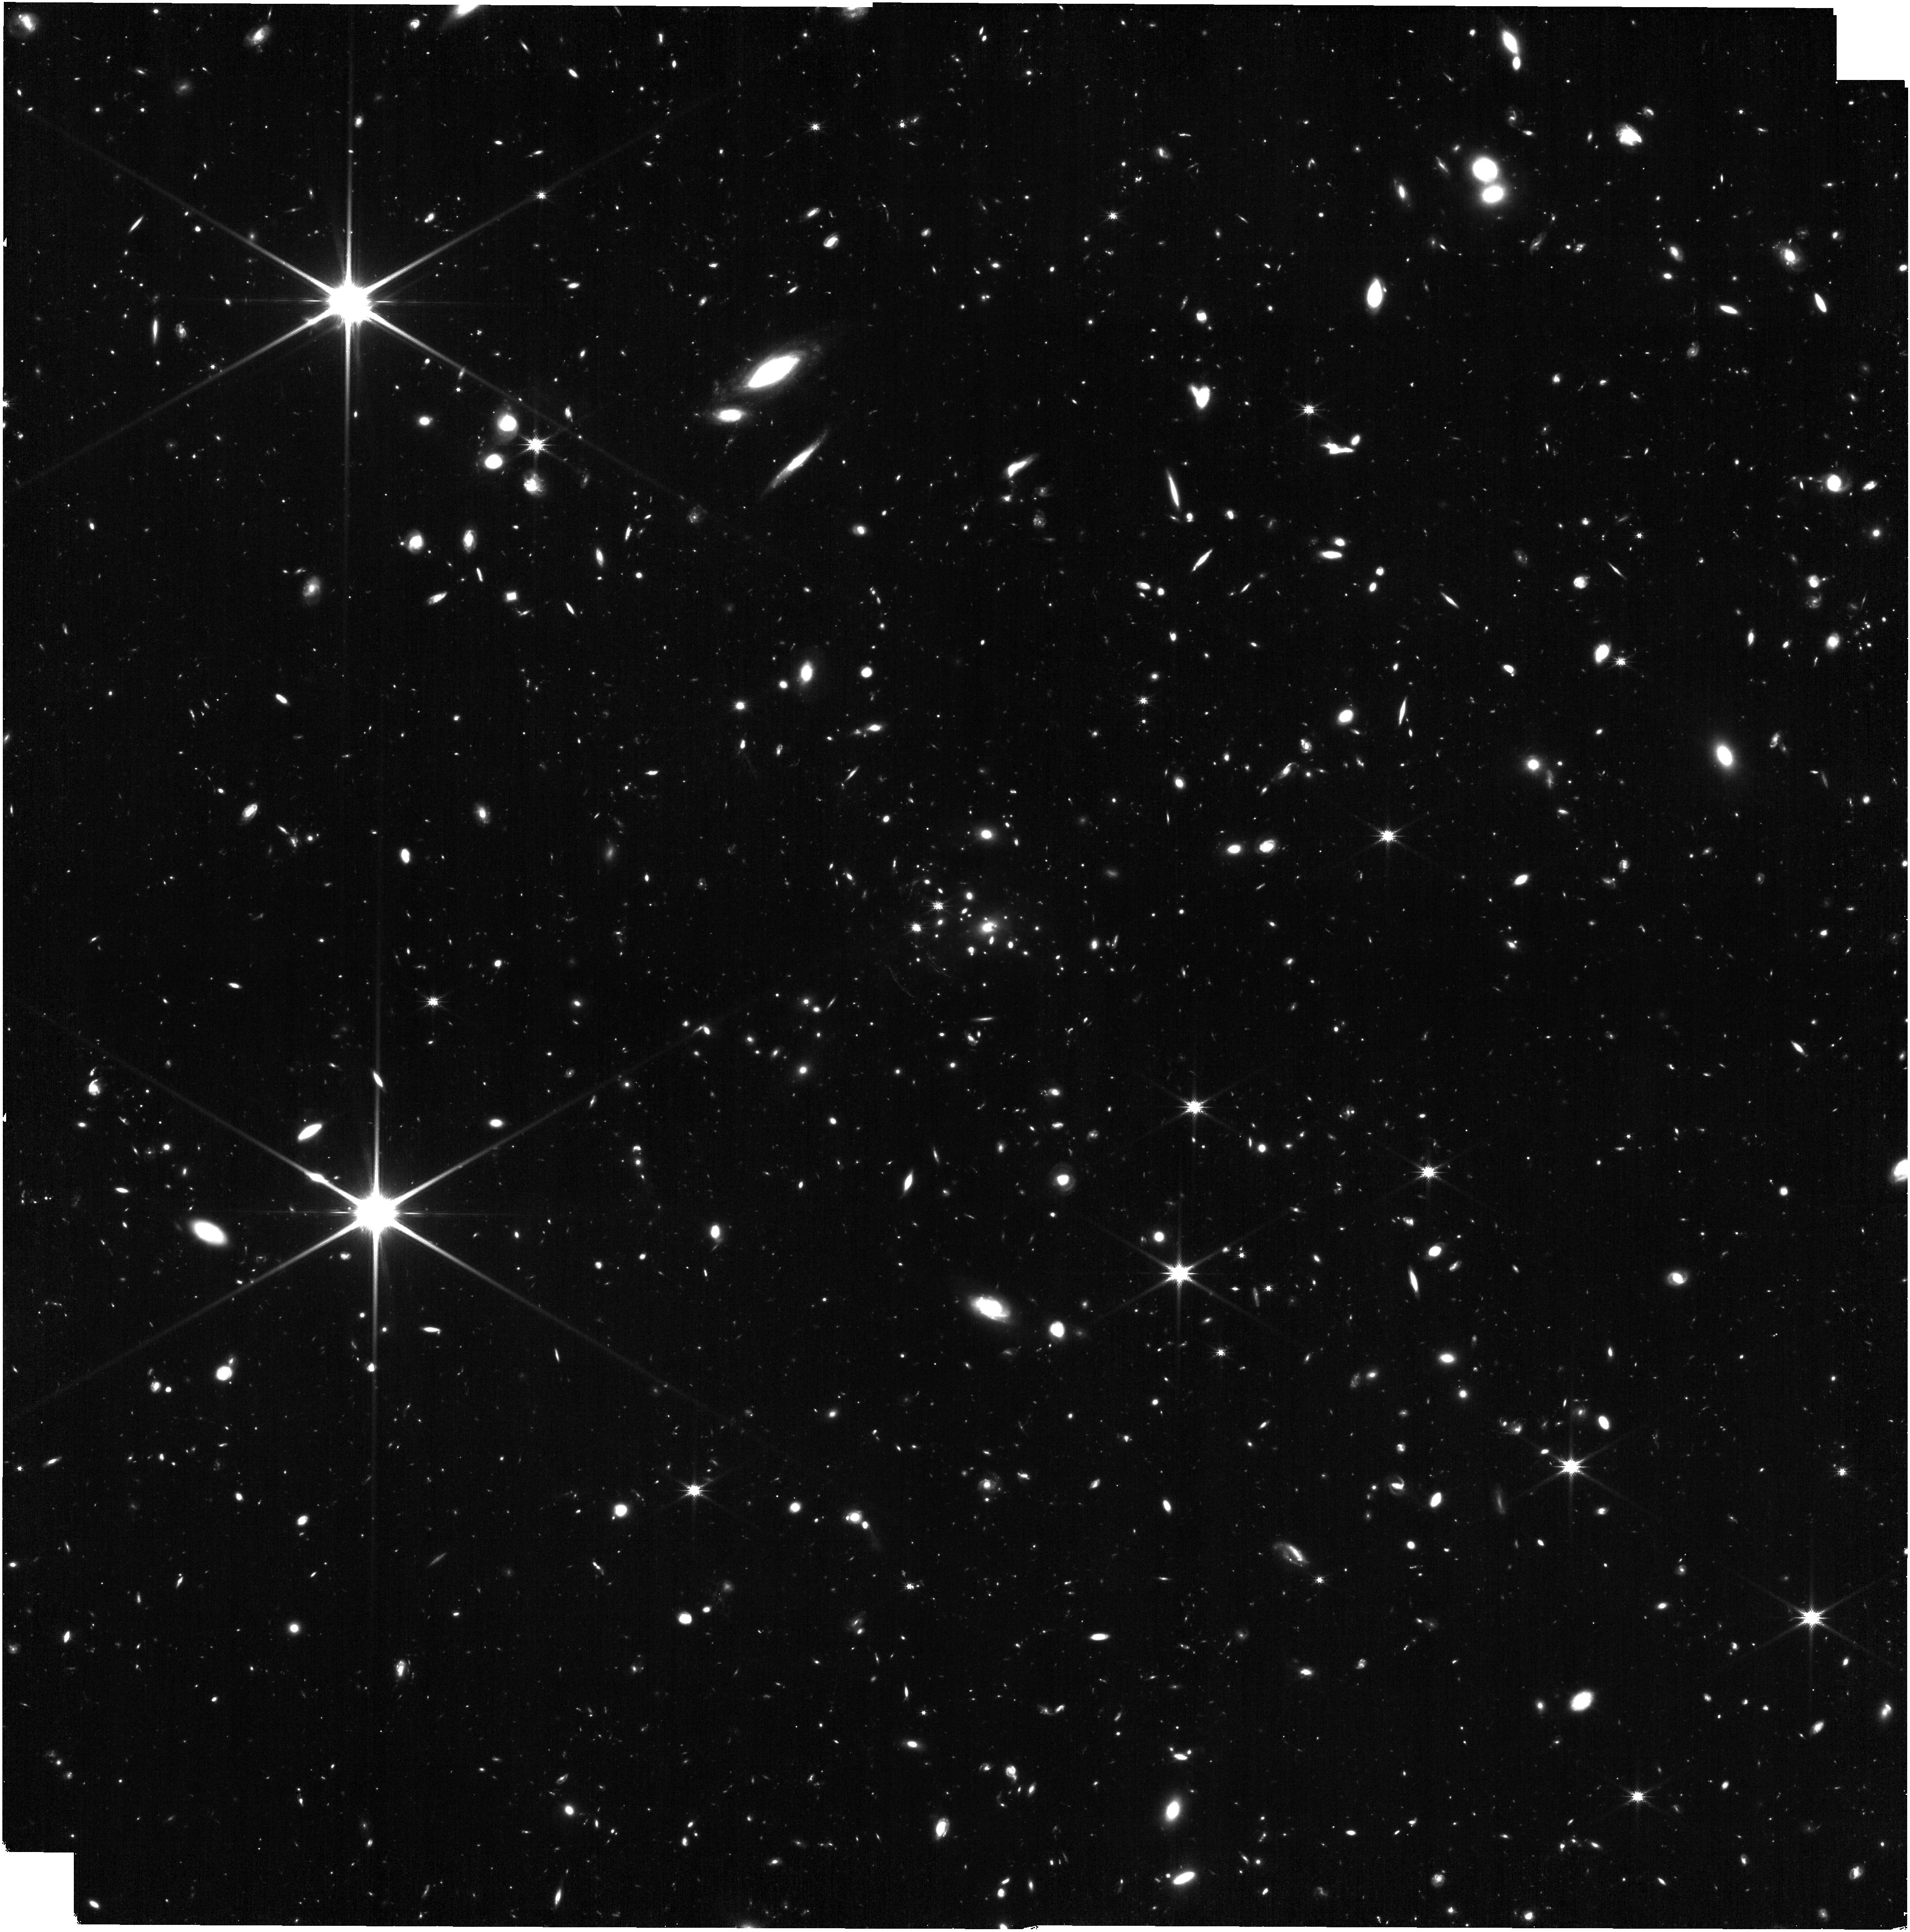
Target: IDCSJ1426.5+3508
Instrument: NIRISS
Filter: CLEAR+F200W
Exposure: 1.1 h
Observation ID: jw06451-o006_t001_niriss_clear-f200w

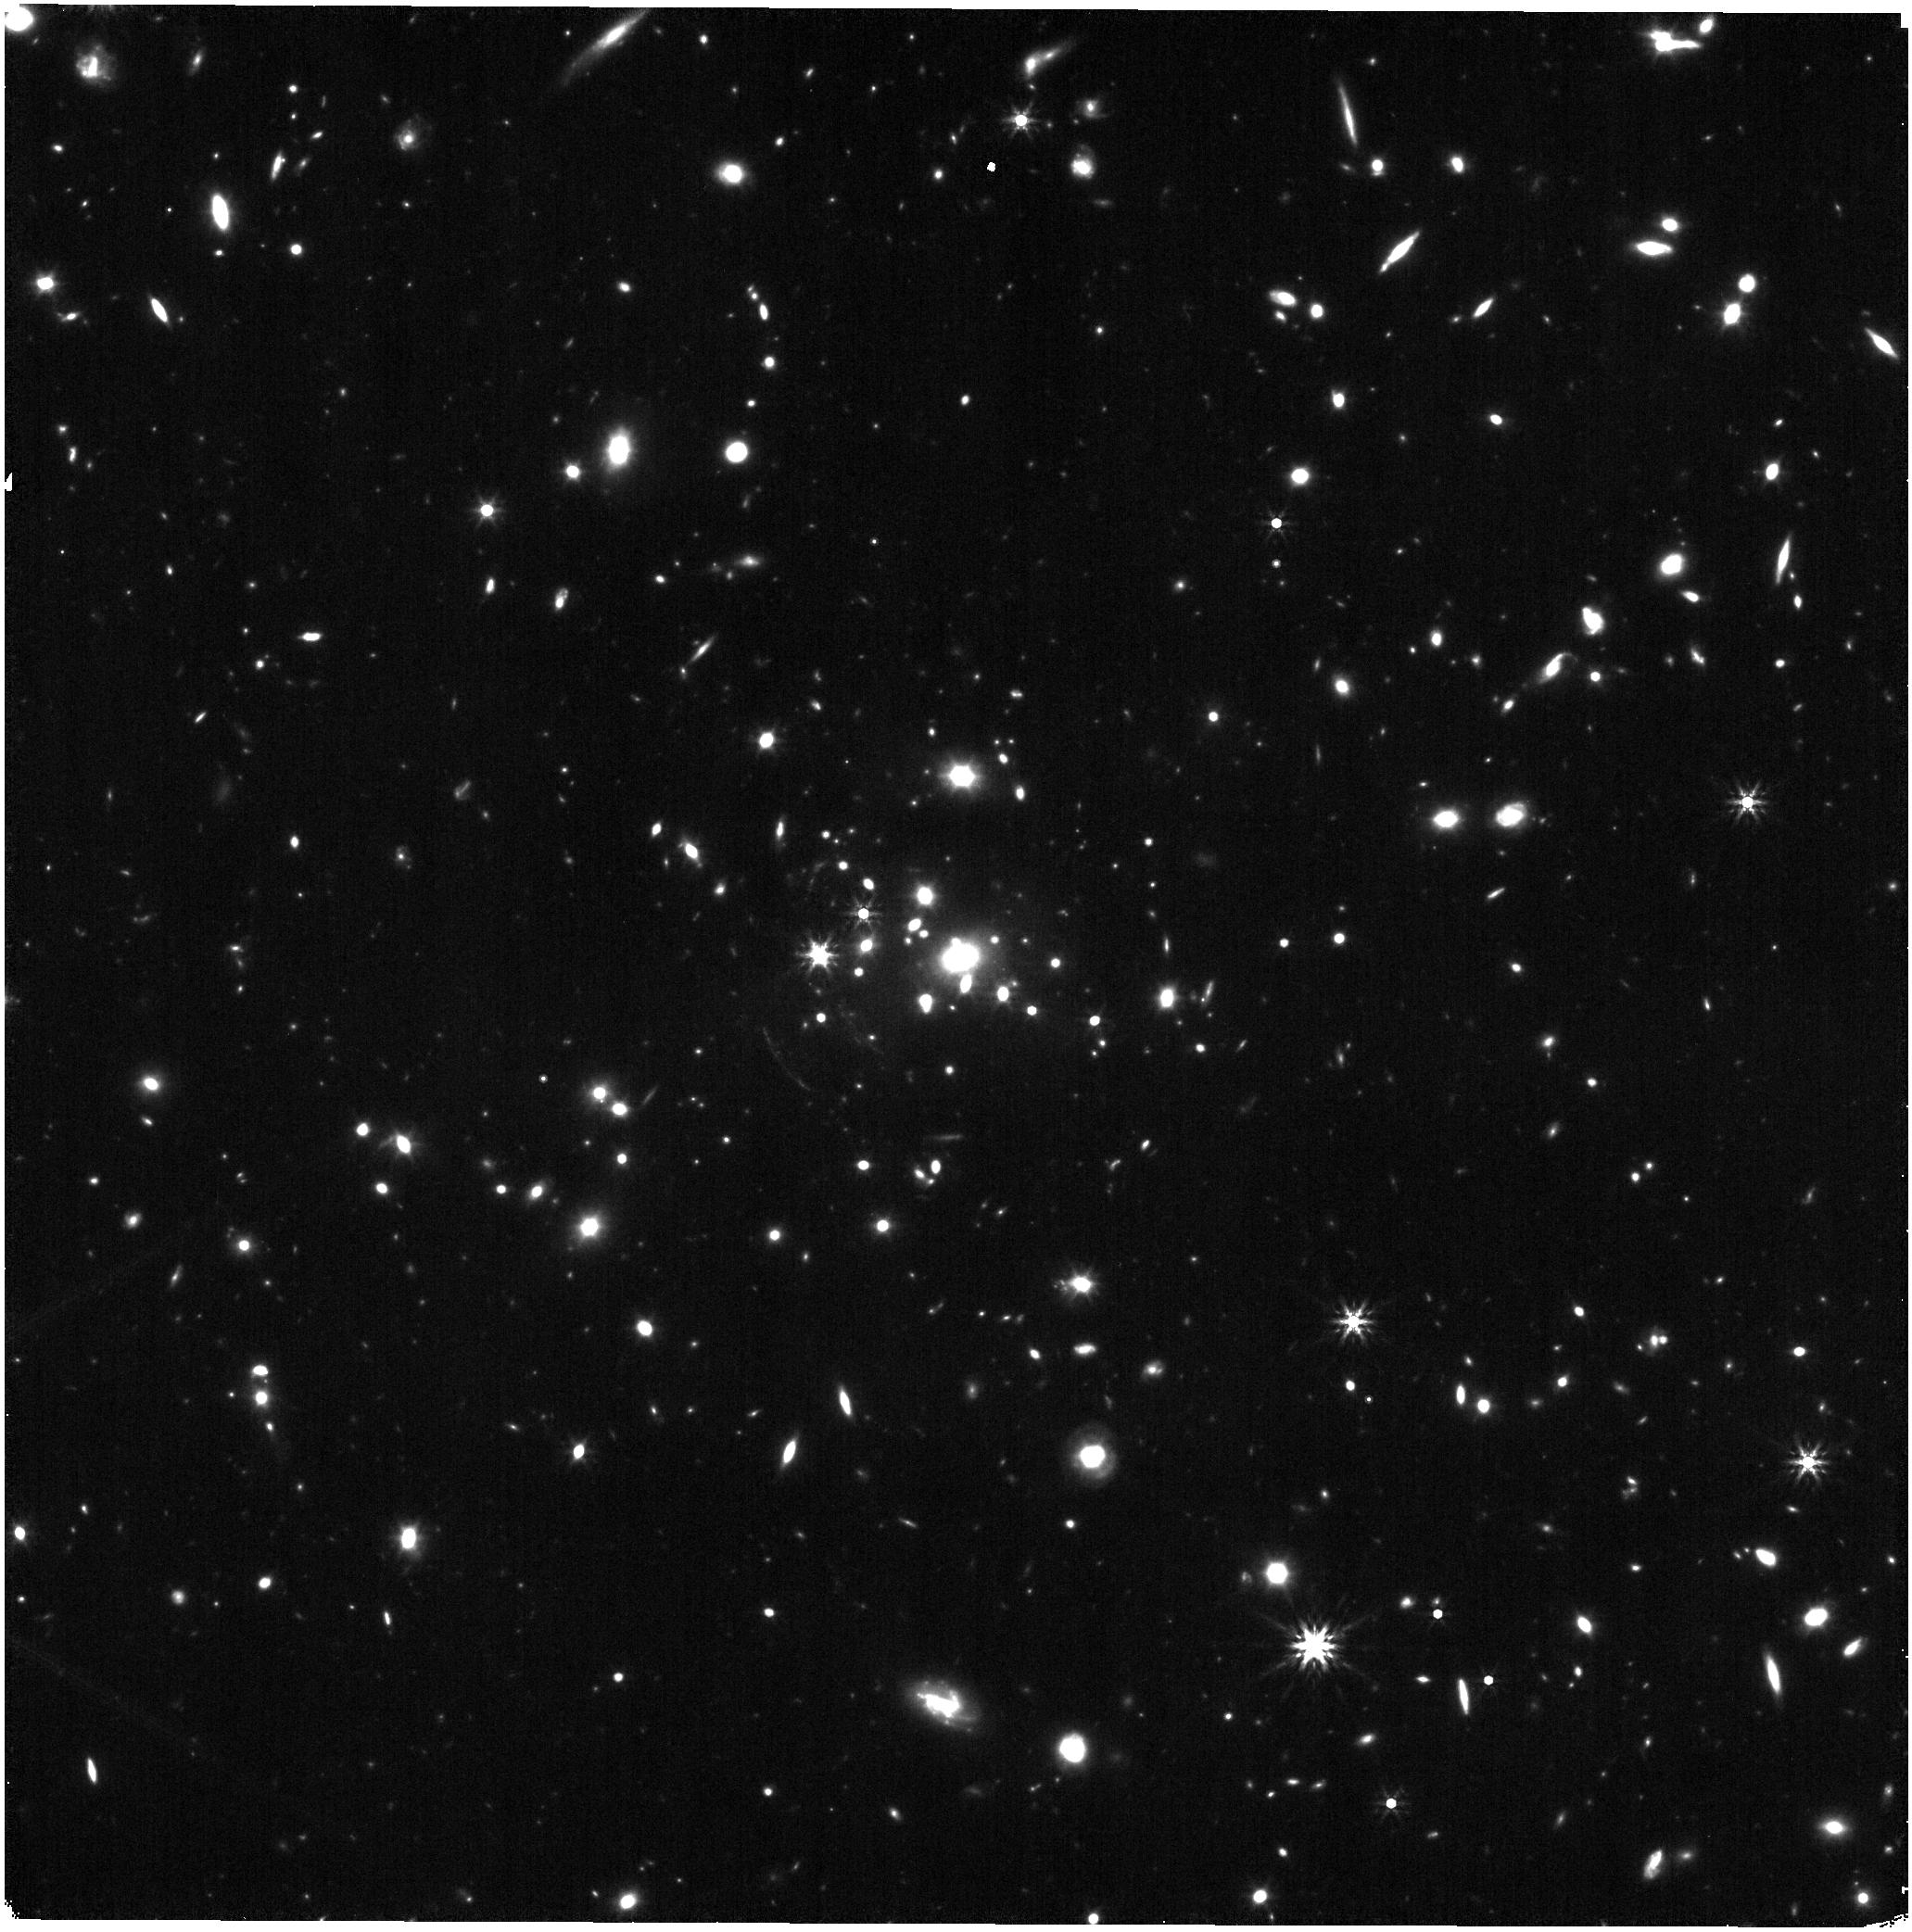
Target: IDCSJ1426.5+3508
Instrument: NIRISS
Filter: F444W
Exposure: 17 min
Observation ID: jw06451-o007_t001_niriss_clearp-f444w

The Onset of Environmental Quenching: Star Formation and Quenching Fractions in a Massive Galaxy Cluster at z=1.75 (PI: Gonzalez, Anthony Hernan)

We propose a program targeting the dense environments associated with the galaxy cluster IDCS J1426.5+3508 (z=1.75). This program will quantify the quenching timescales of cluster galaxies as functions of stellar mass and cluster-centric radius. Quenching is normally parameterized as an exponential decline in star formation with a quenching time-scale, which can be used to discriminate between various physical mechanisms that operate on different timescales. Observing a cluster near the transition epoch when cluster cores are in the process of transitioning from sites of active star formation and galaxy assembly to regions devoid of significant star formation activity enables robust constraint of the quenching timescale, as well as the ability to identify mergers and AGN that may be associated with tidal processes. With NIRISS we will be able measure star formation rates down to 5 Msun/yr using H-alpha for all cluster galaxies. In combination with existing HST data we will also be able to determine stellar masses and morphologies for all cluster galaxies, and photometric redshifts for passive cluster members lacking H-alpha detections.